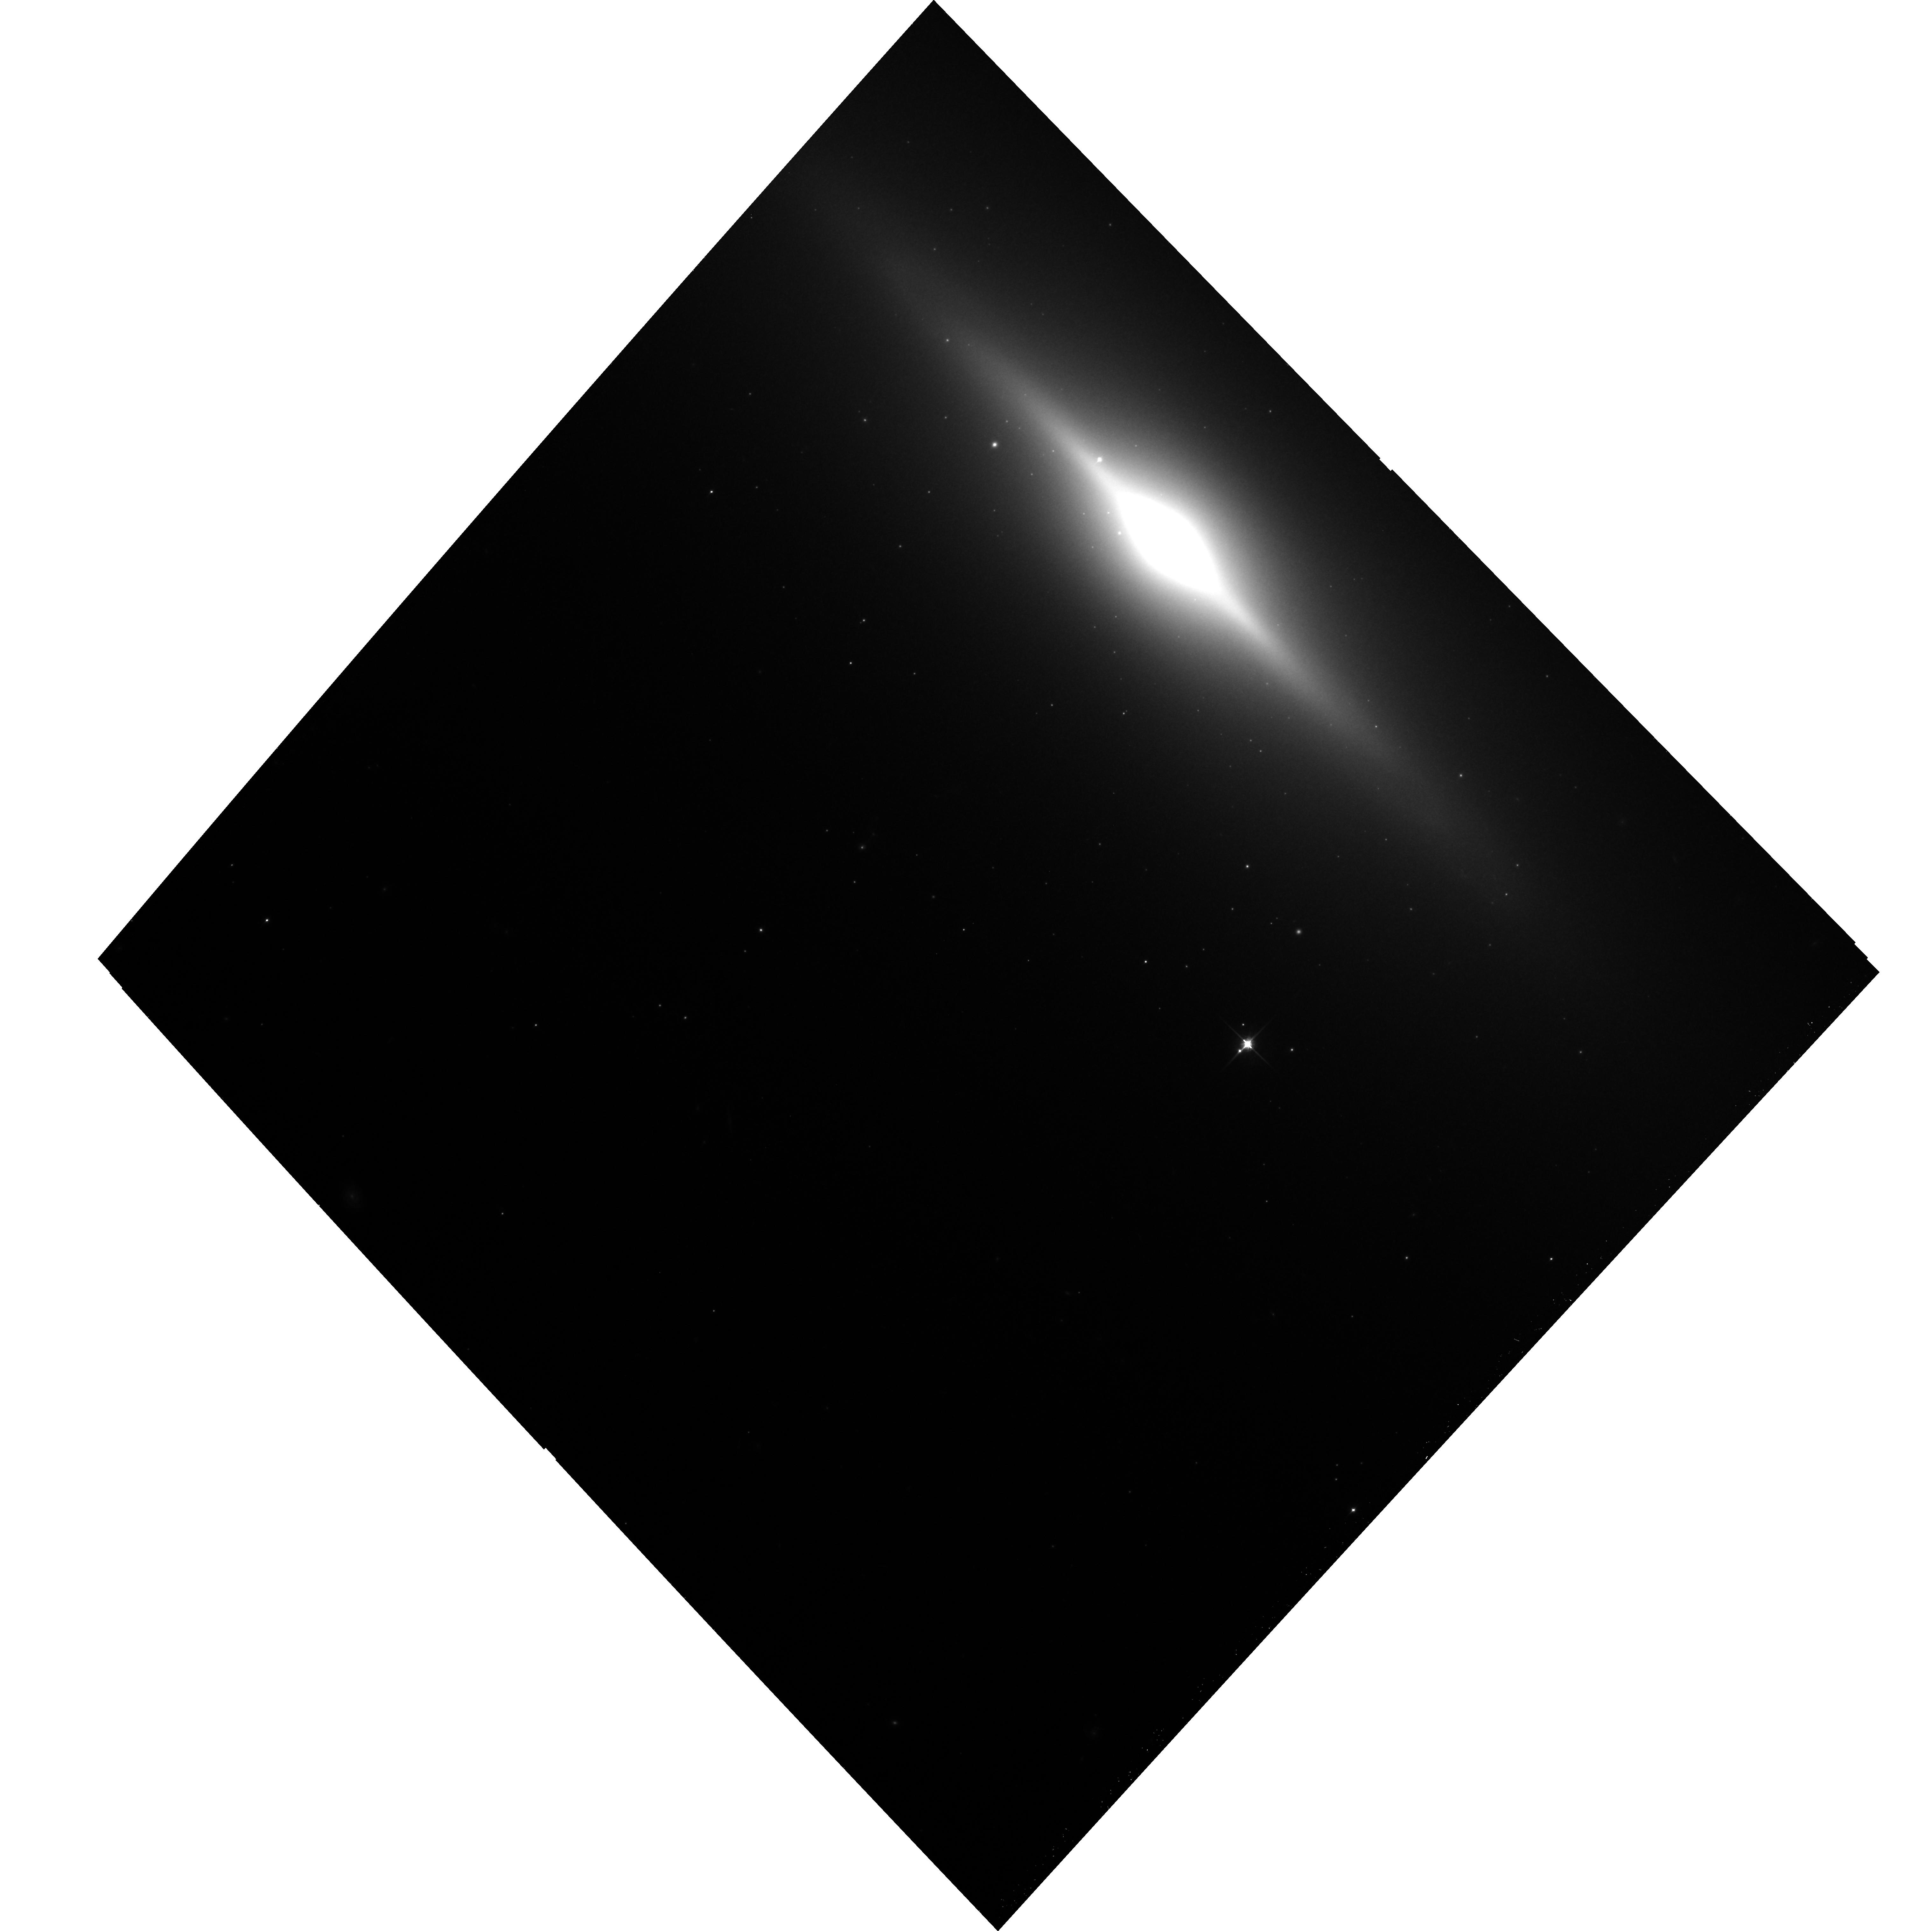
Target: NGC3115-POS3. Instrument: ACS/WFC. Filter: F850LP. Exposure: 19 min. Observation ID: hst_12759_03_acs_wfc_f850lp_jbvb03

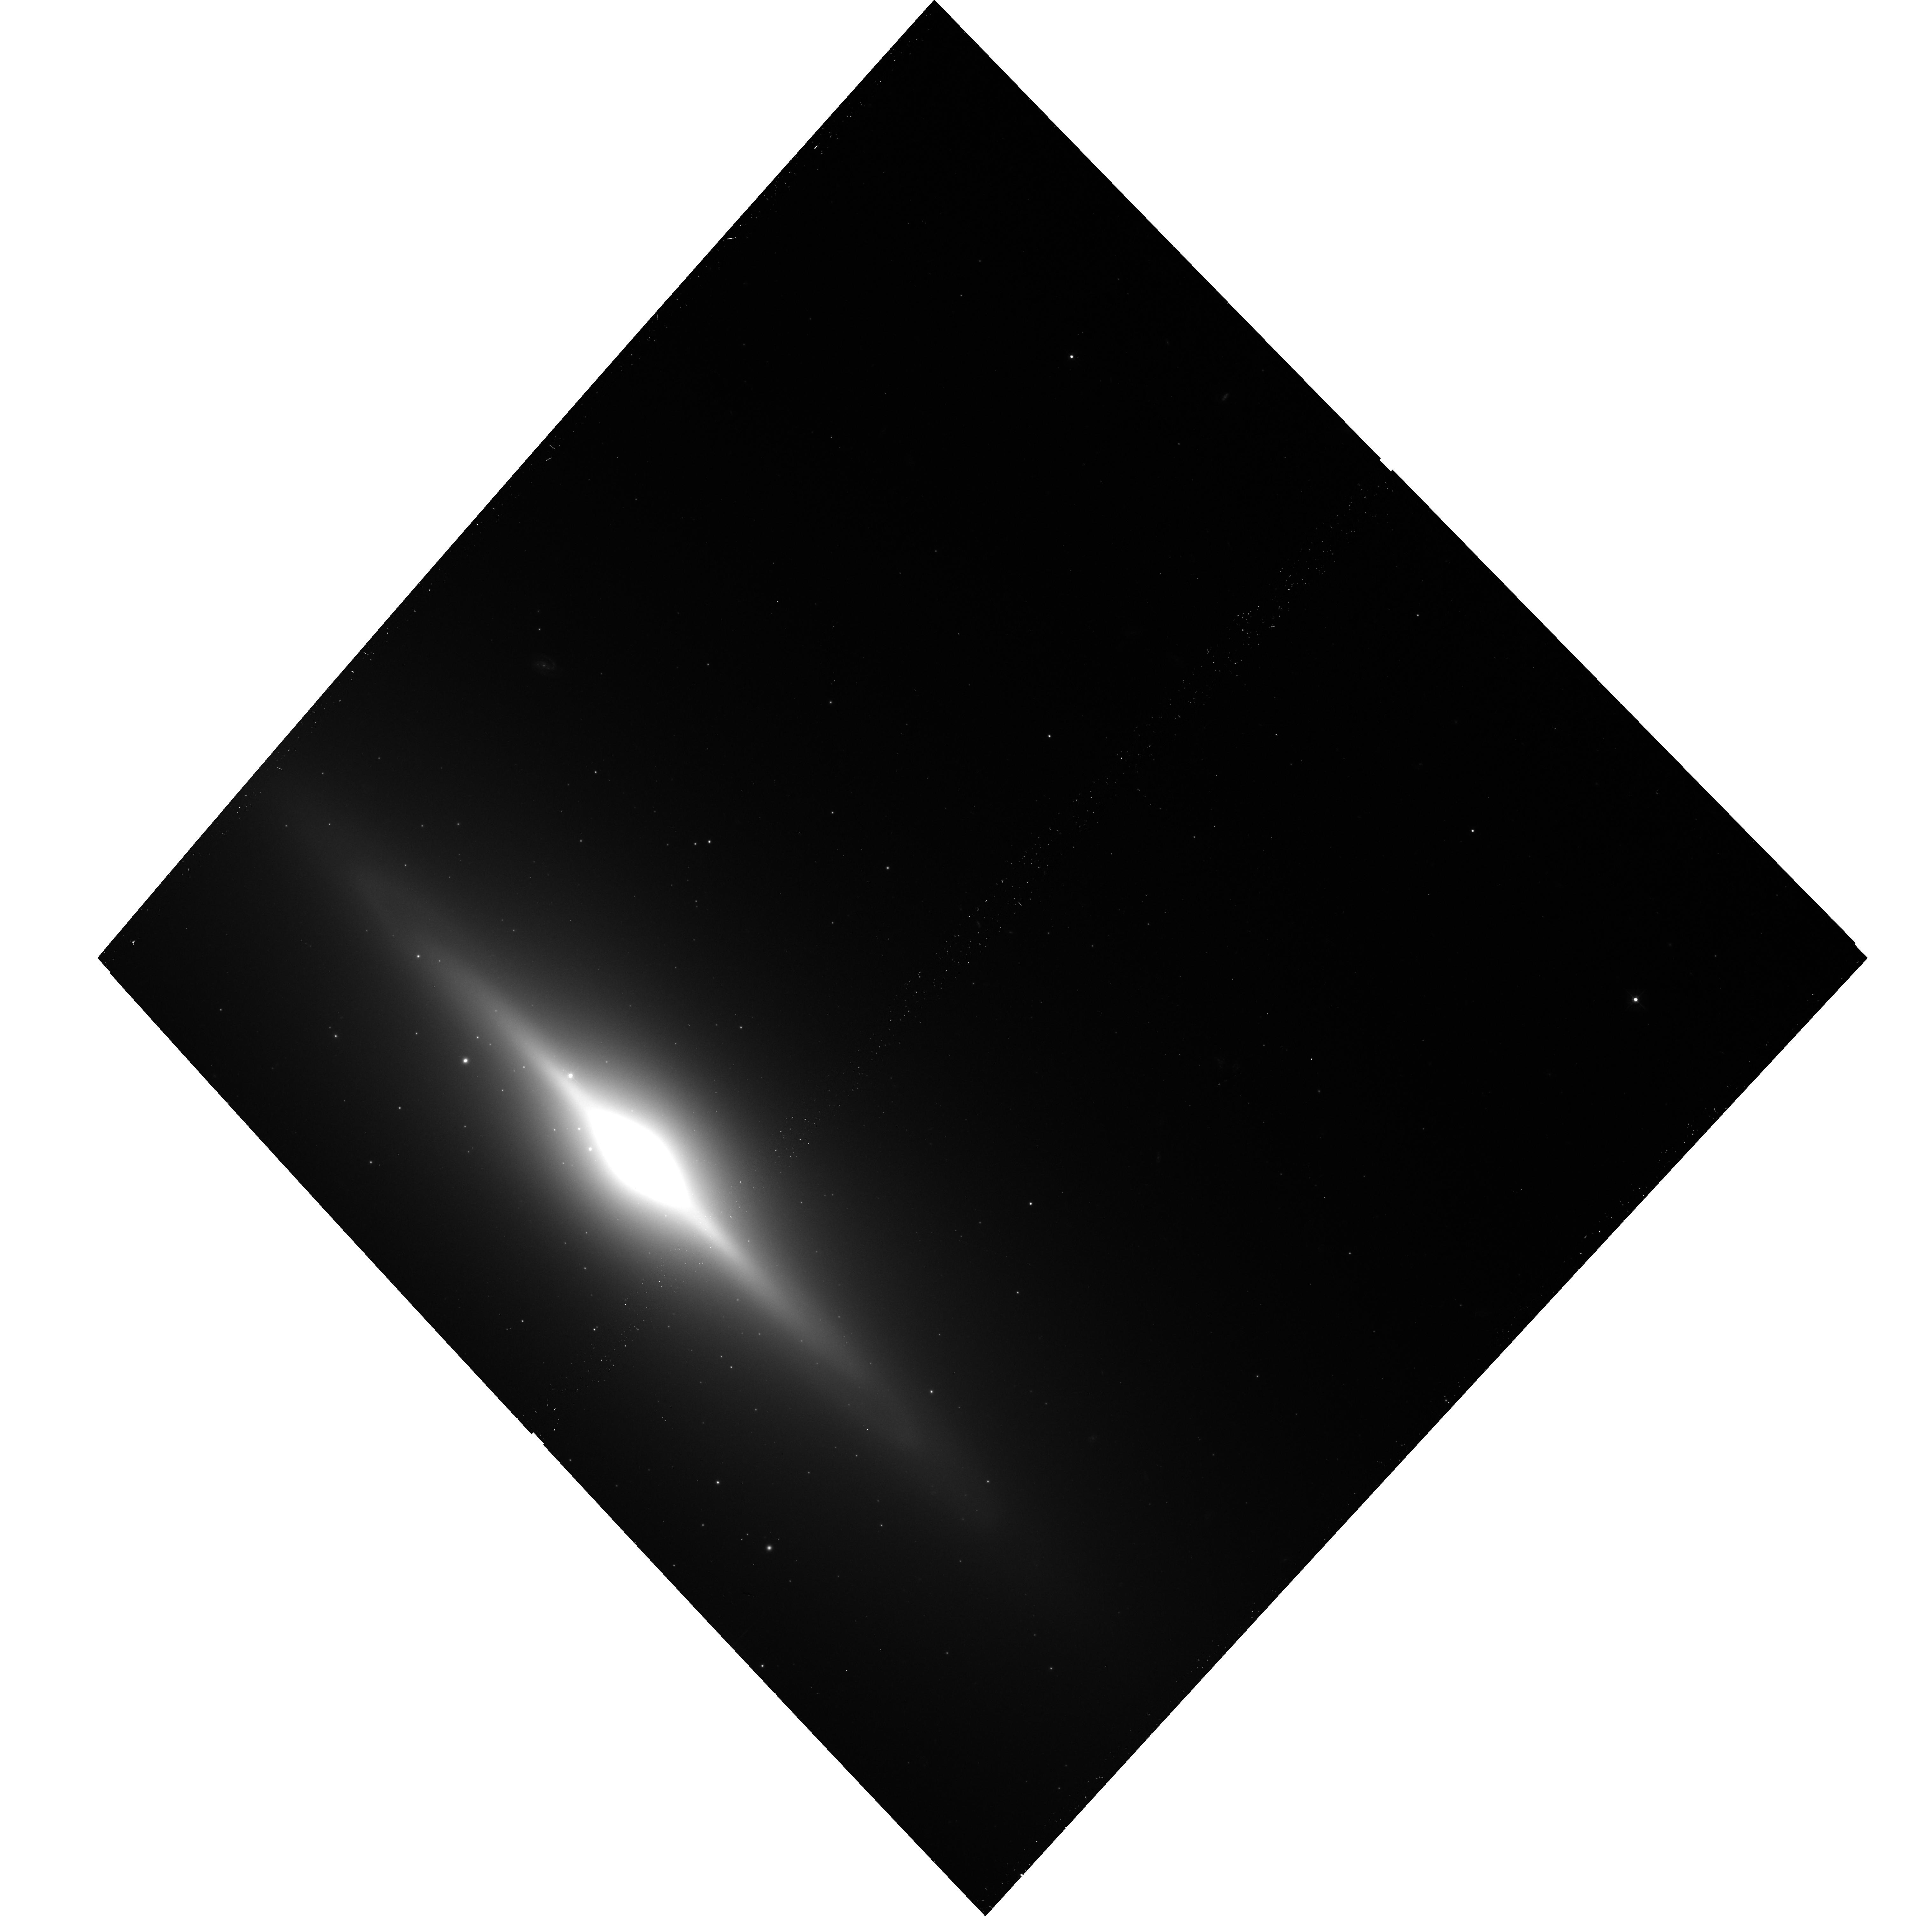
Target: NGC3115-POS4. Instrument: ACS/WFC. Filter: F475W. Exposure: 14 min. Observation ID: hst_12759_04_acs_wfc_f475w_jbvb04

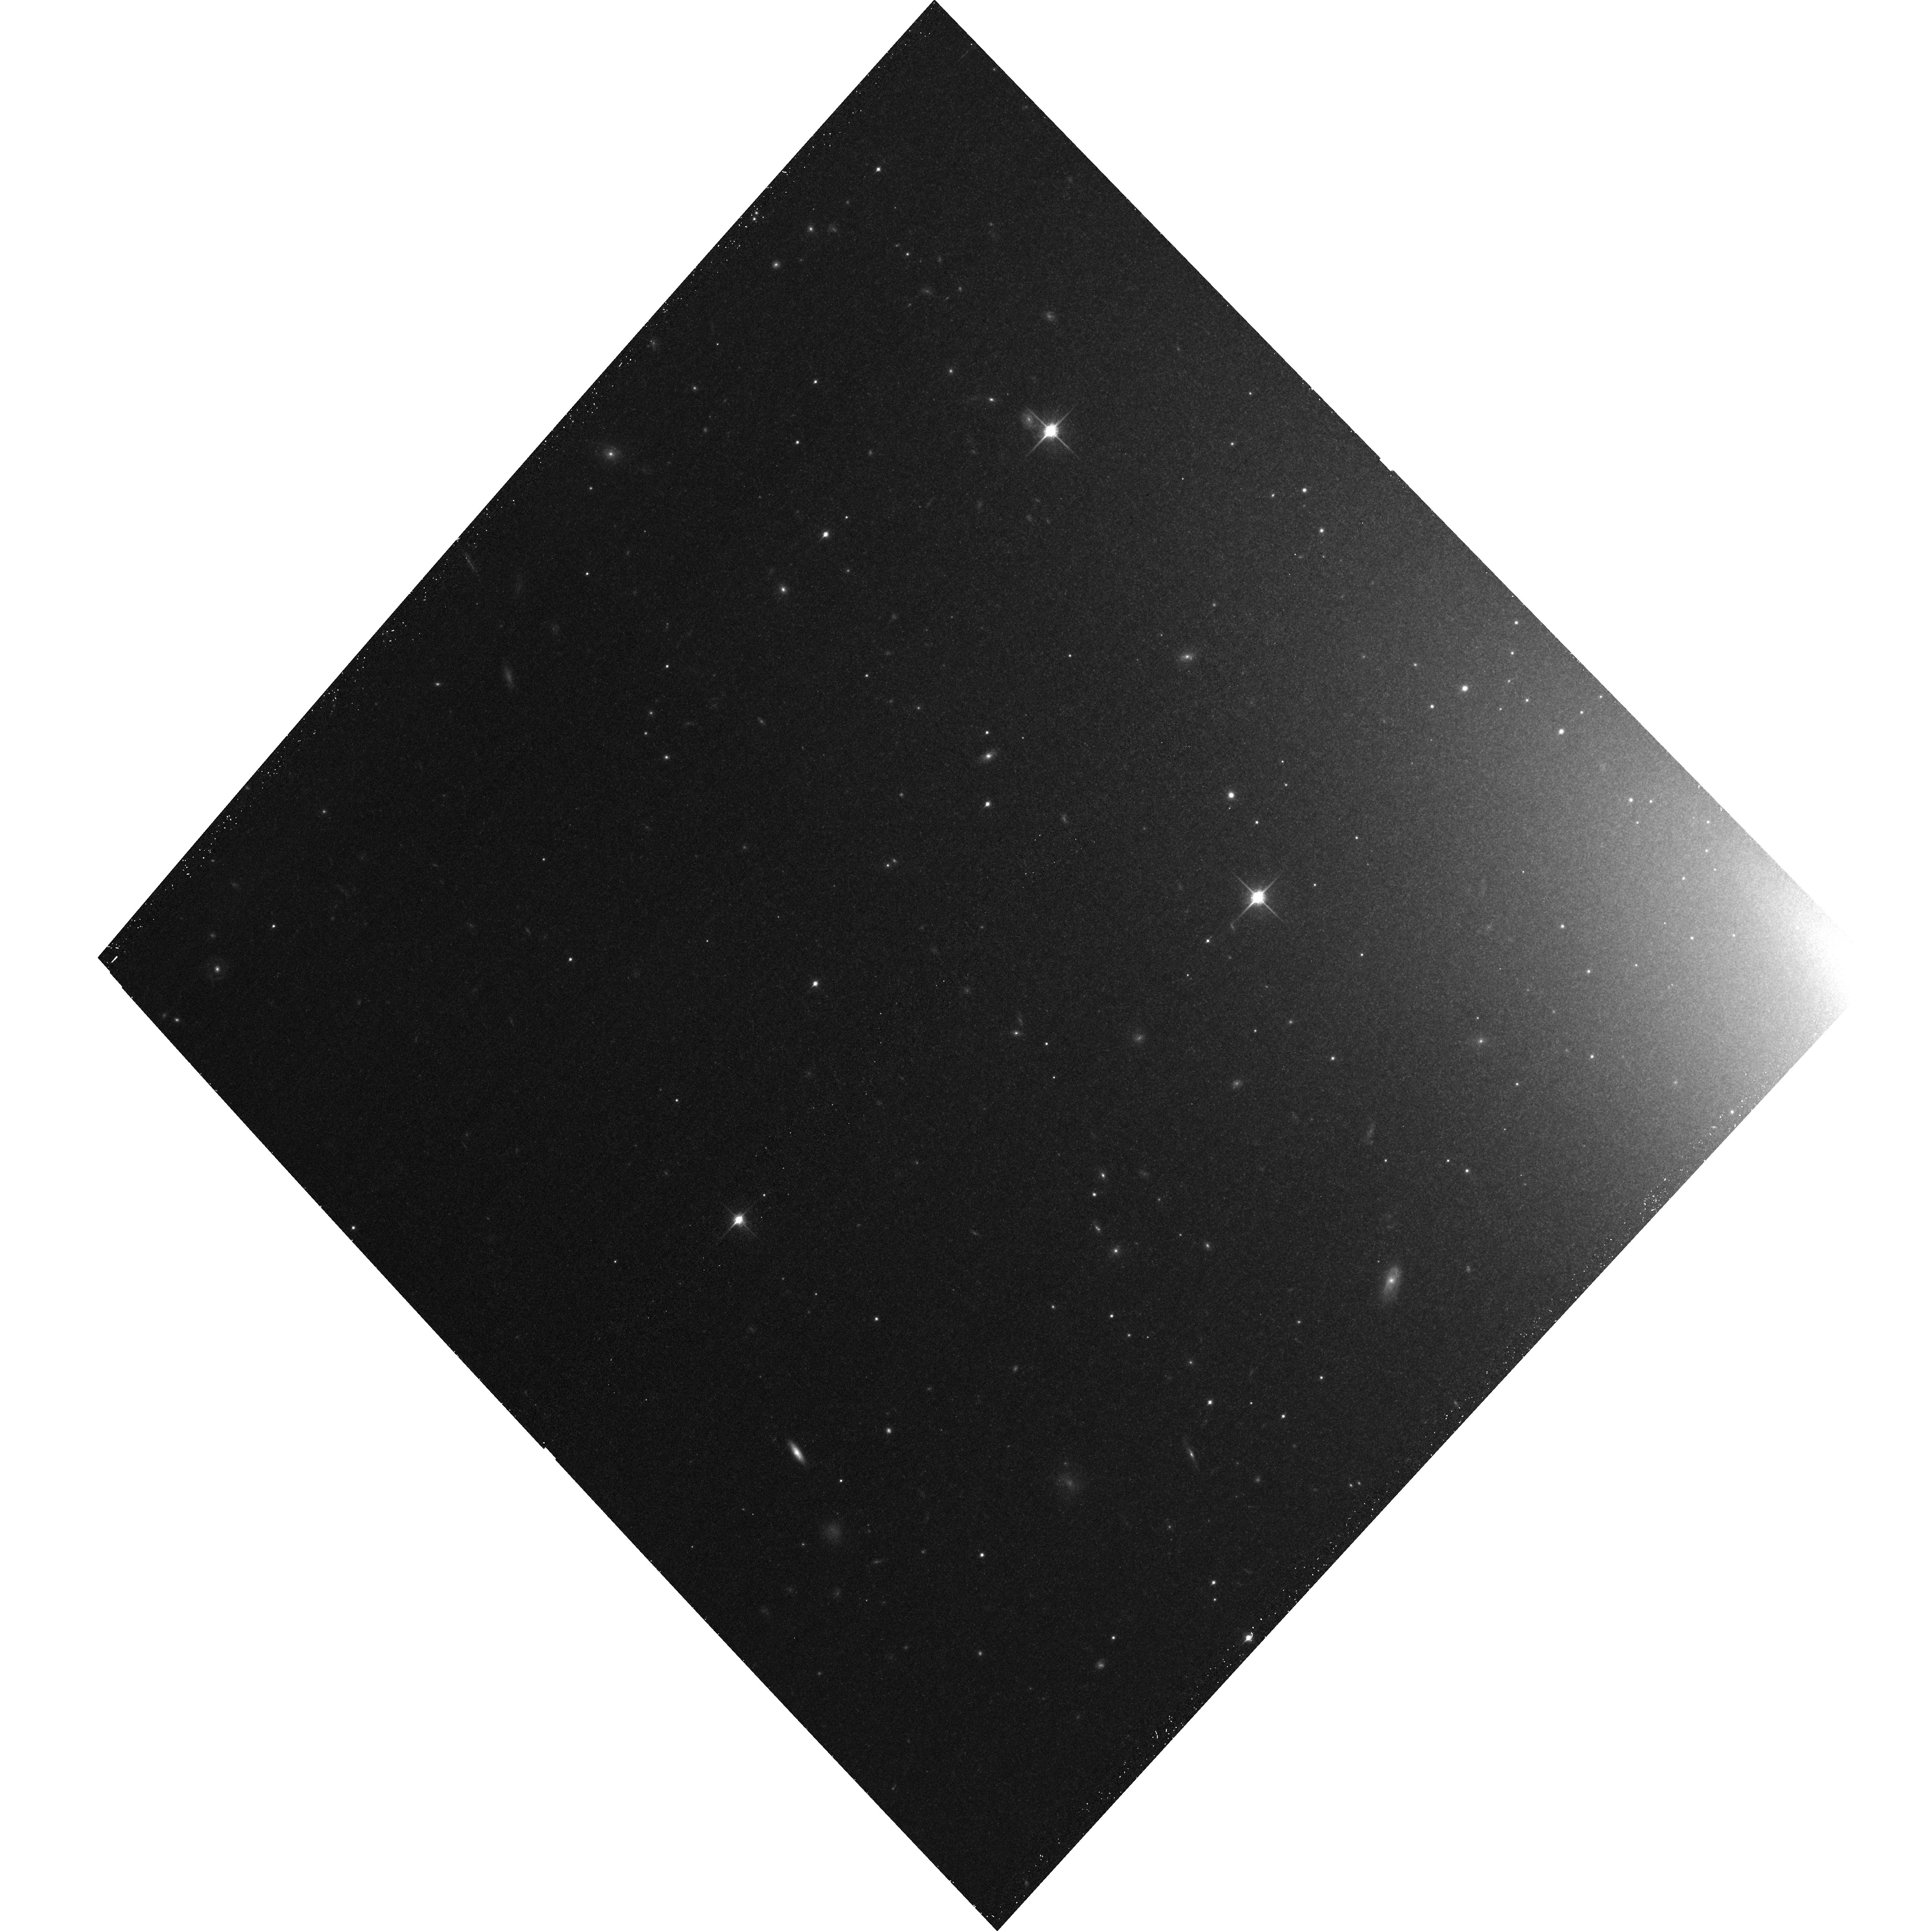
Target: NGC3115-POS1. Instrument: ACS/WFC. Filter: F850LP. Exposure: 20 min. Observation ID: hst_12759_01_acs_wfc_f850lp_jbvb01

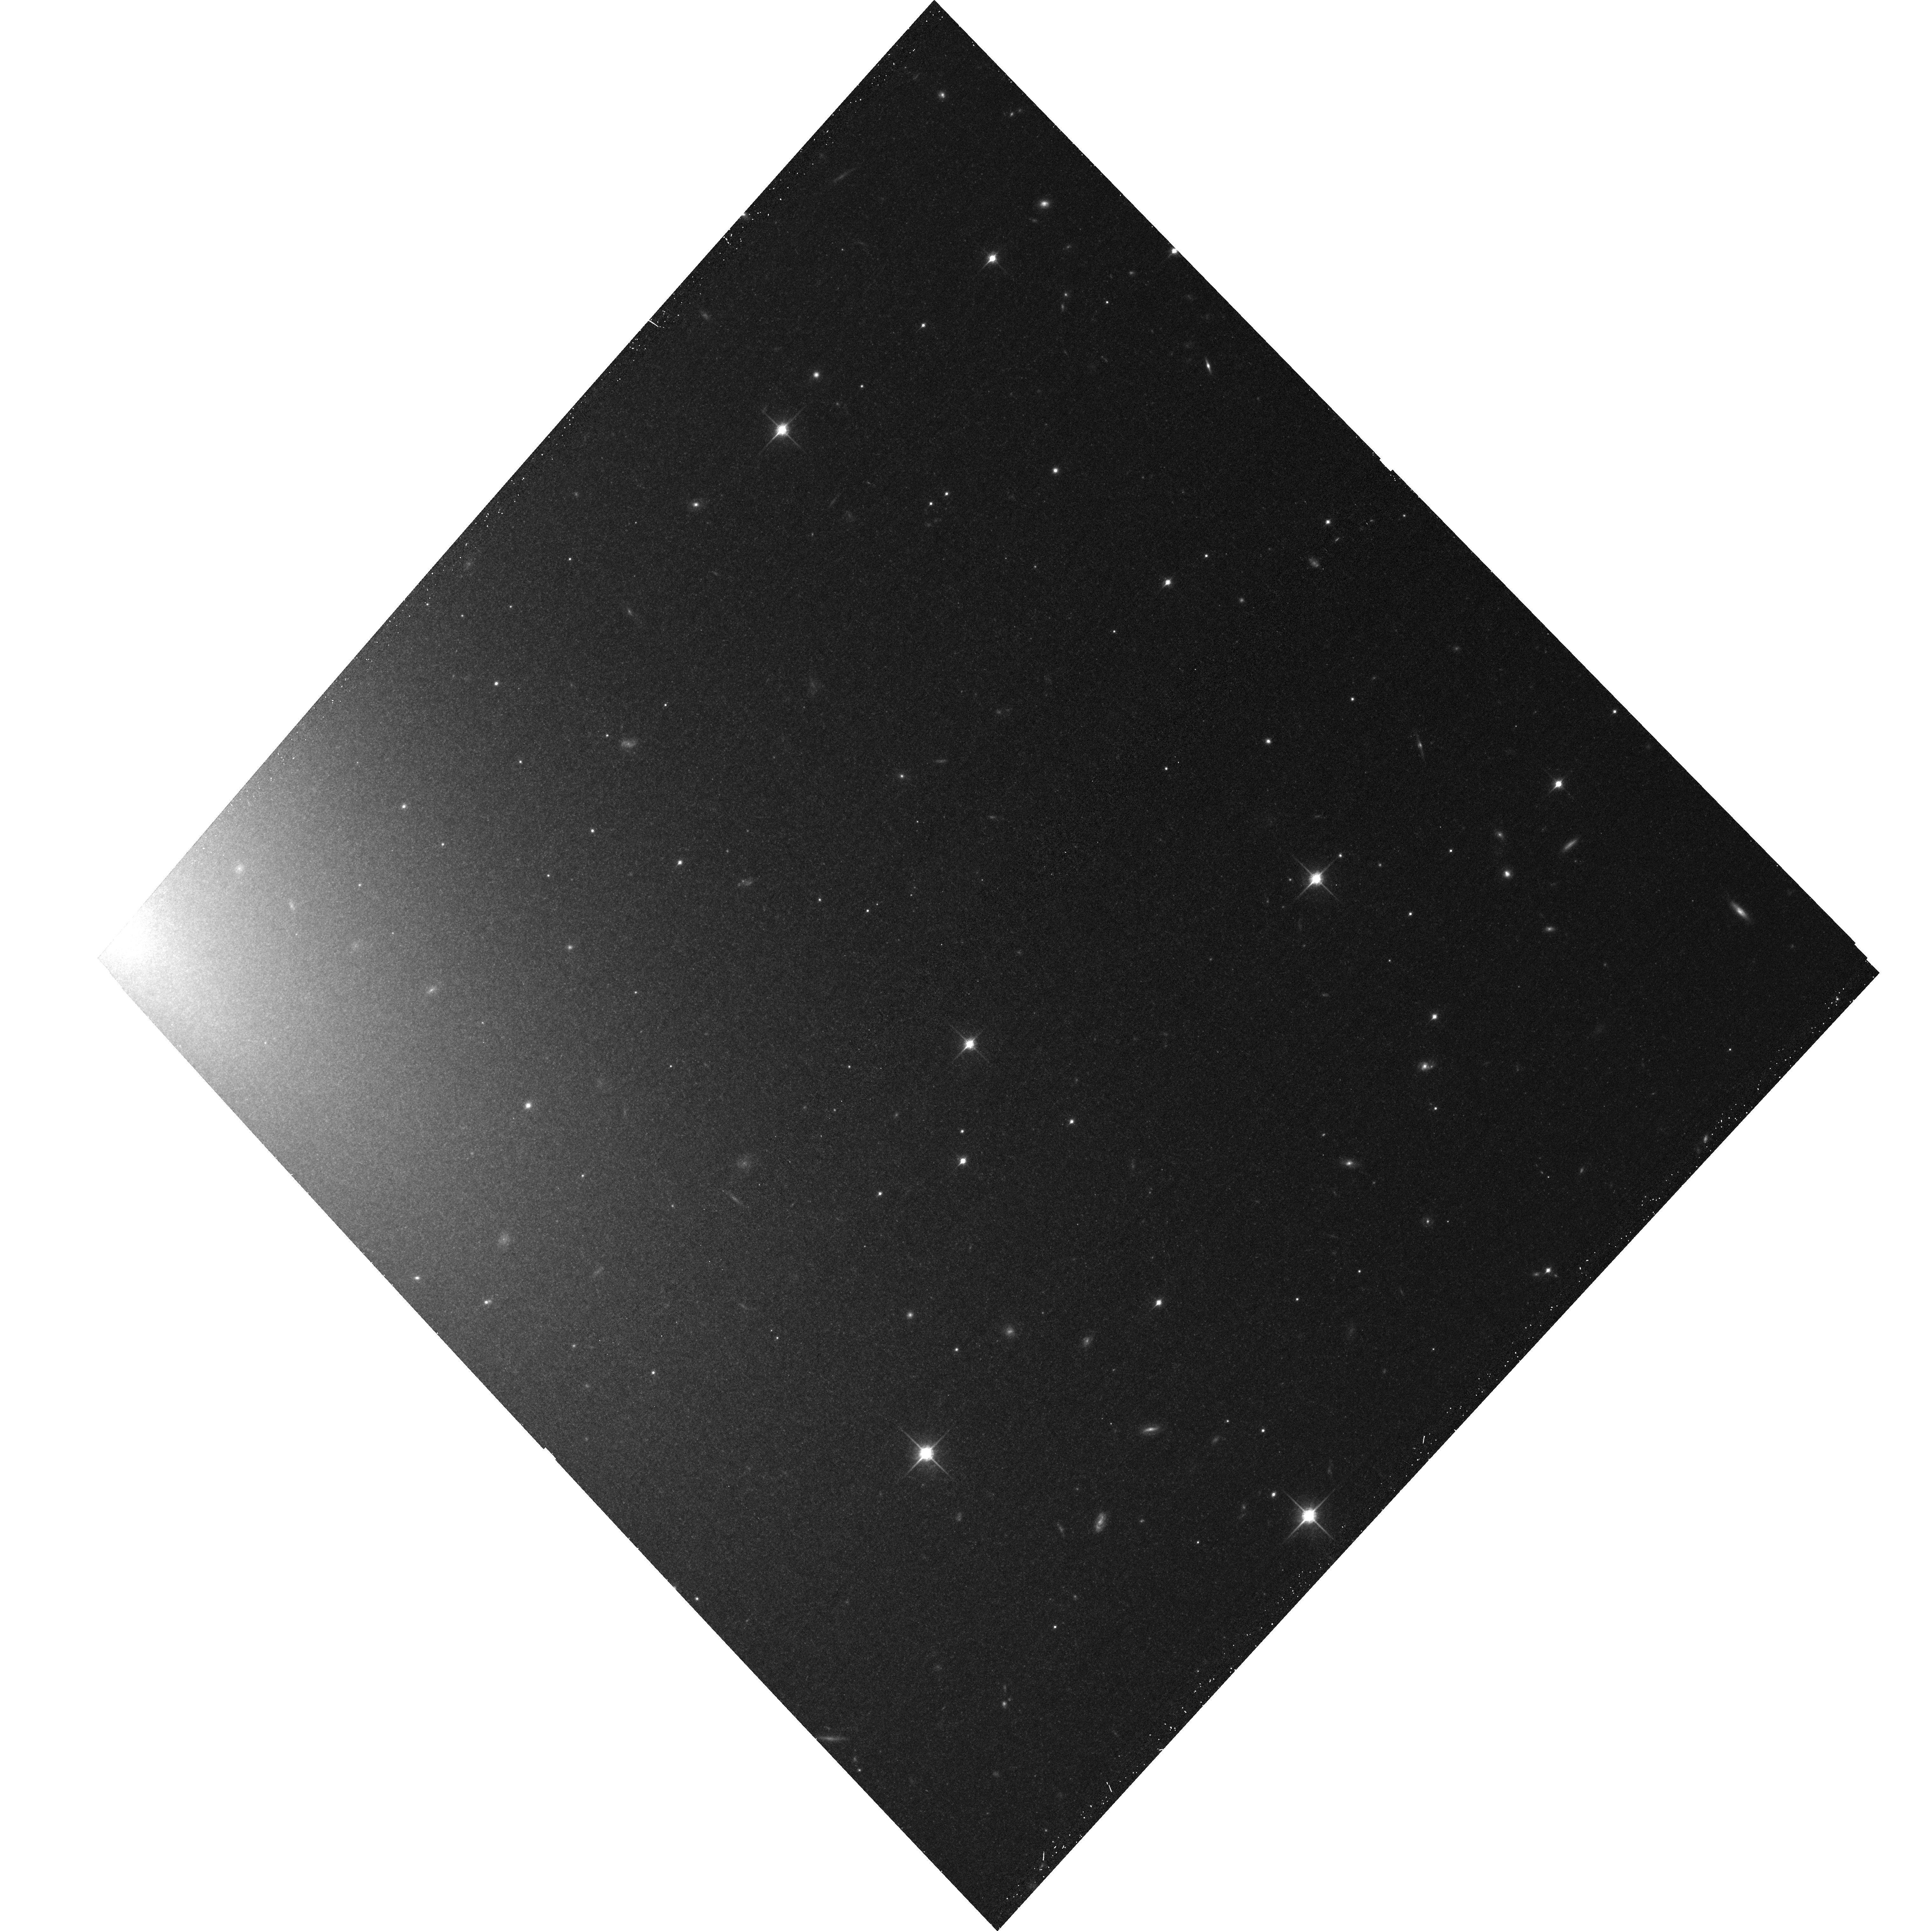
Target: NGC3115-POS6. Instrument: ACS/WFC. Filter: F850LP. Exposure: 20 min. Observation ID: hst_12759_06_acs_wfc_f850lp_jbvb06

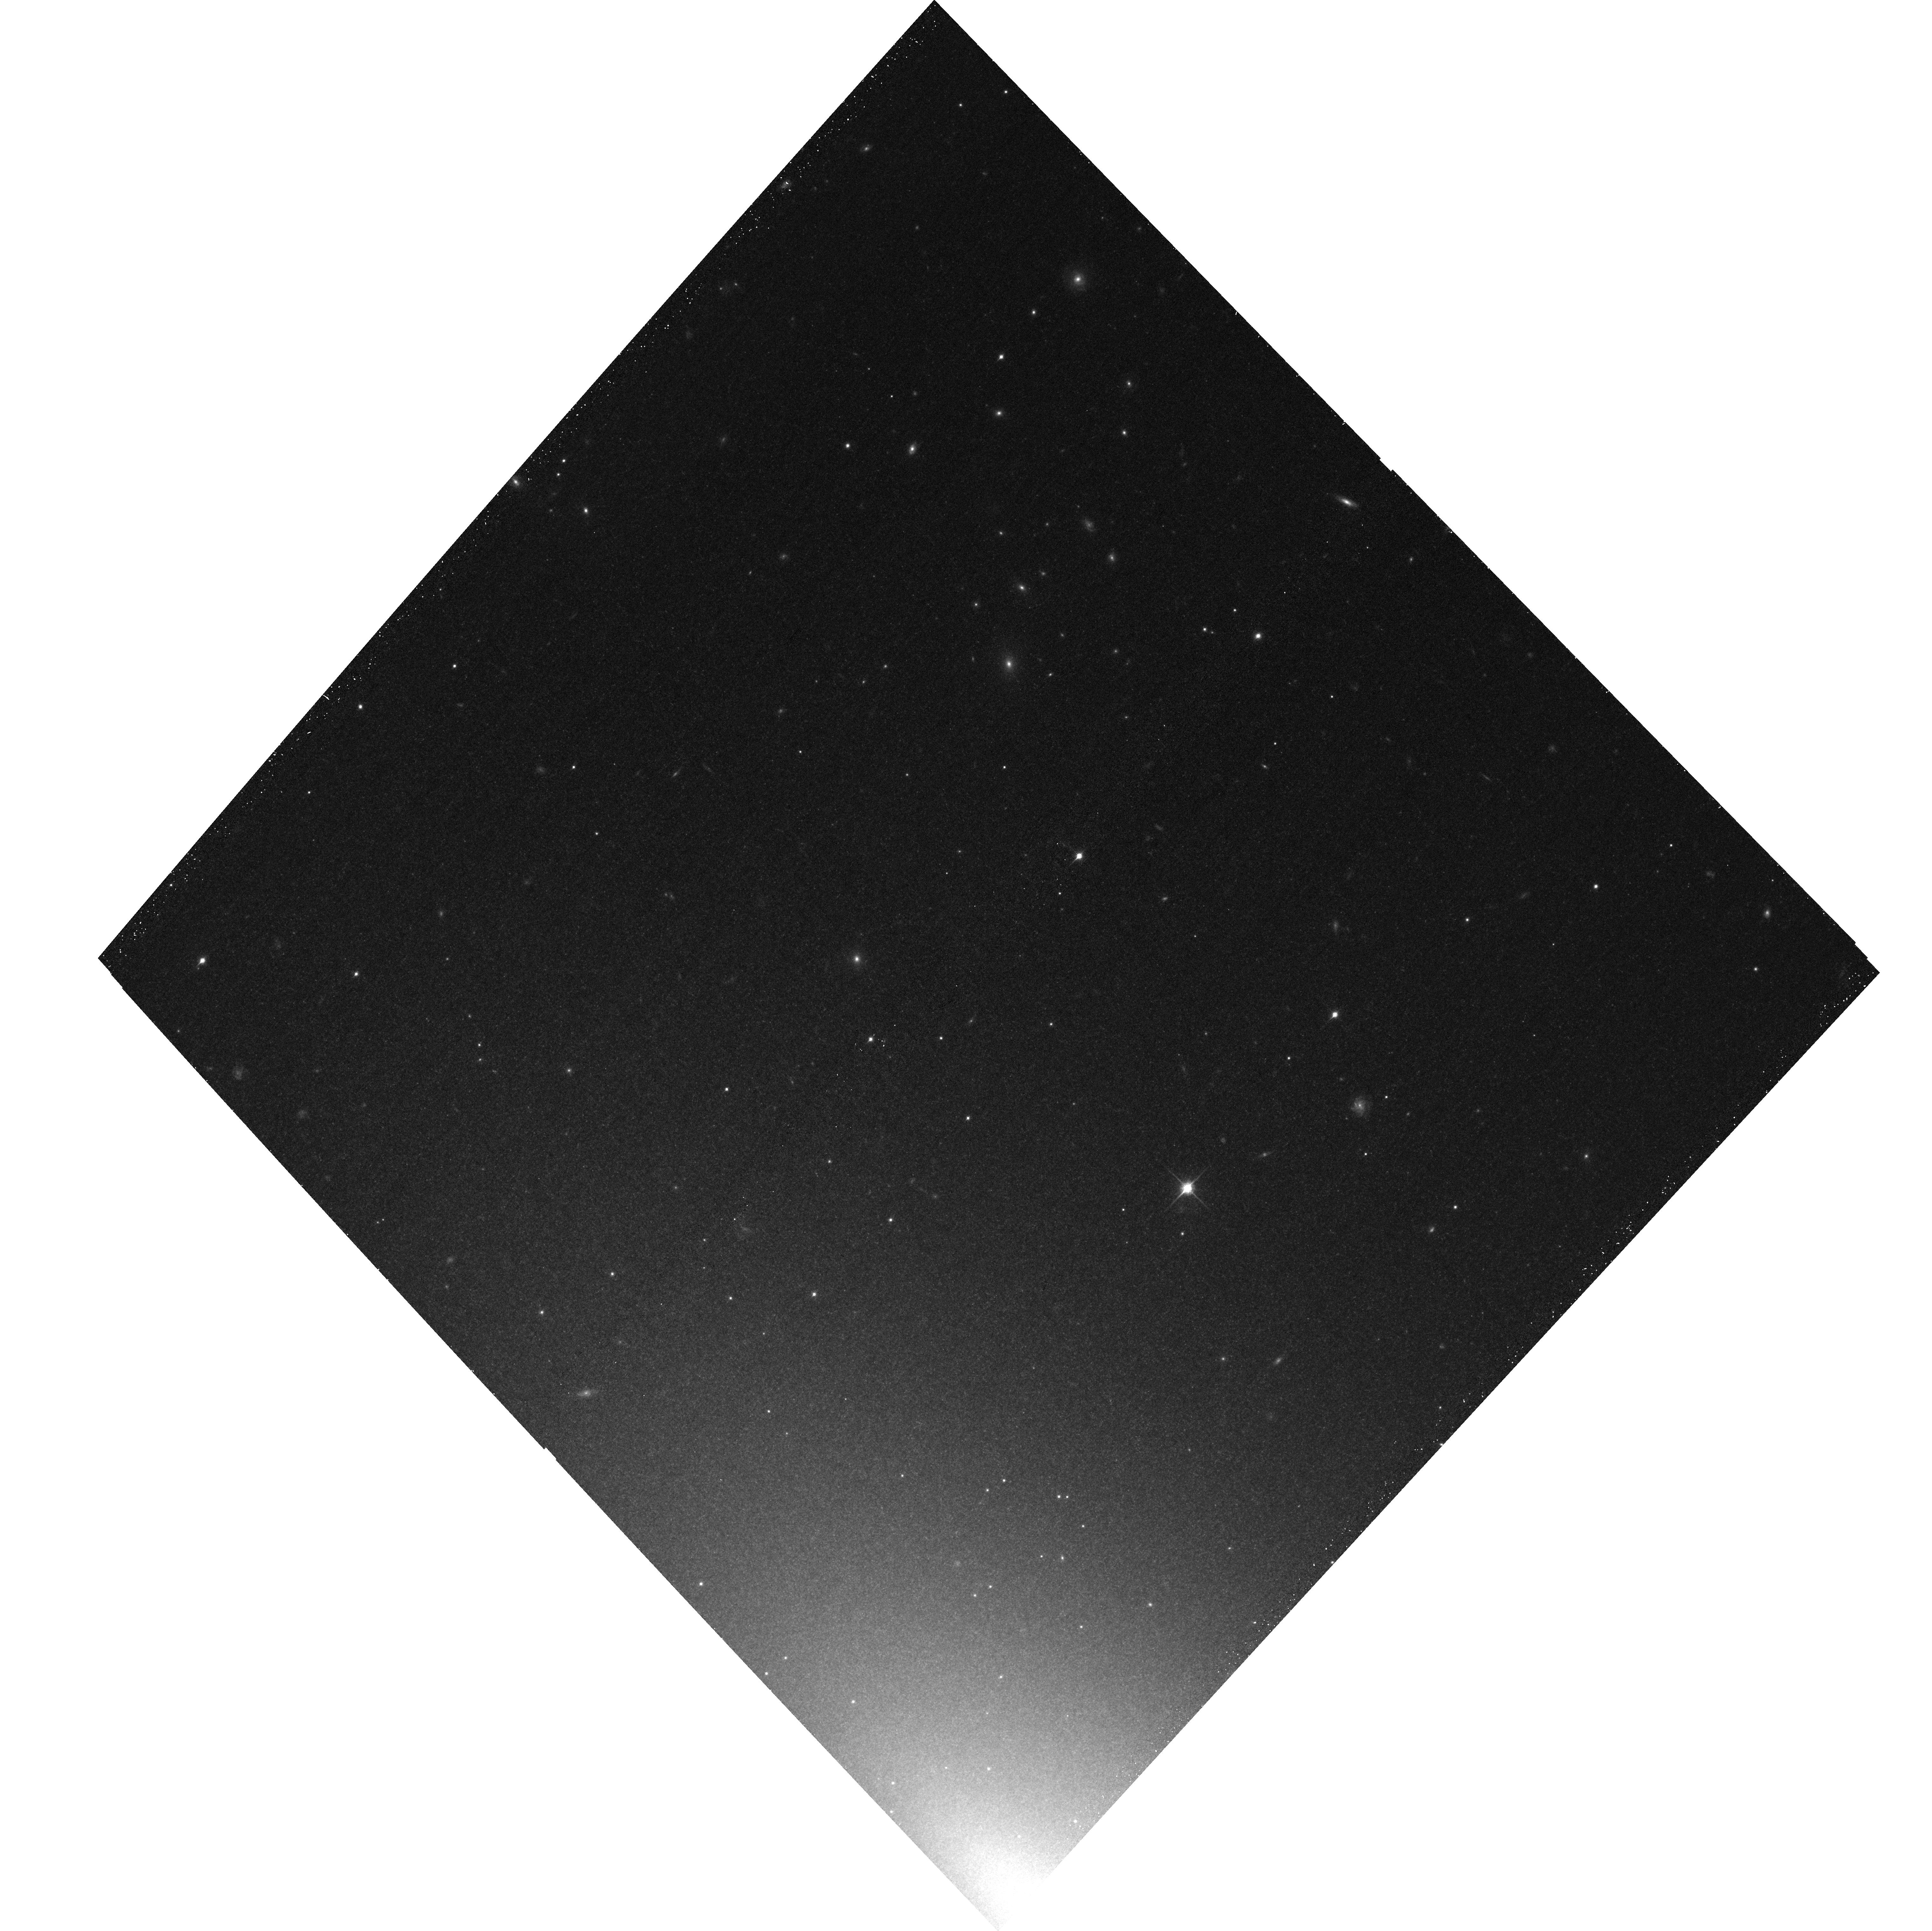
Target: NGC3115-POS2. Instrument: ACS/WFC. Filter: F850LP. Exposure: 20 min. Observation ID: hst_12759_02_acs_wfc_f850lp_jbvb02

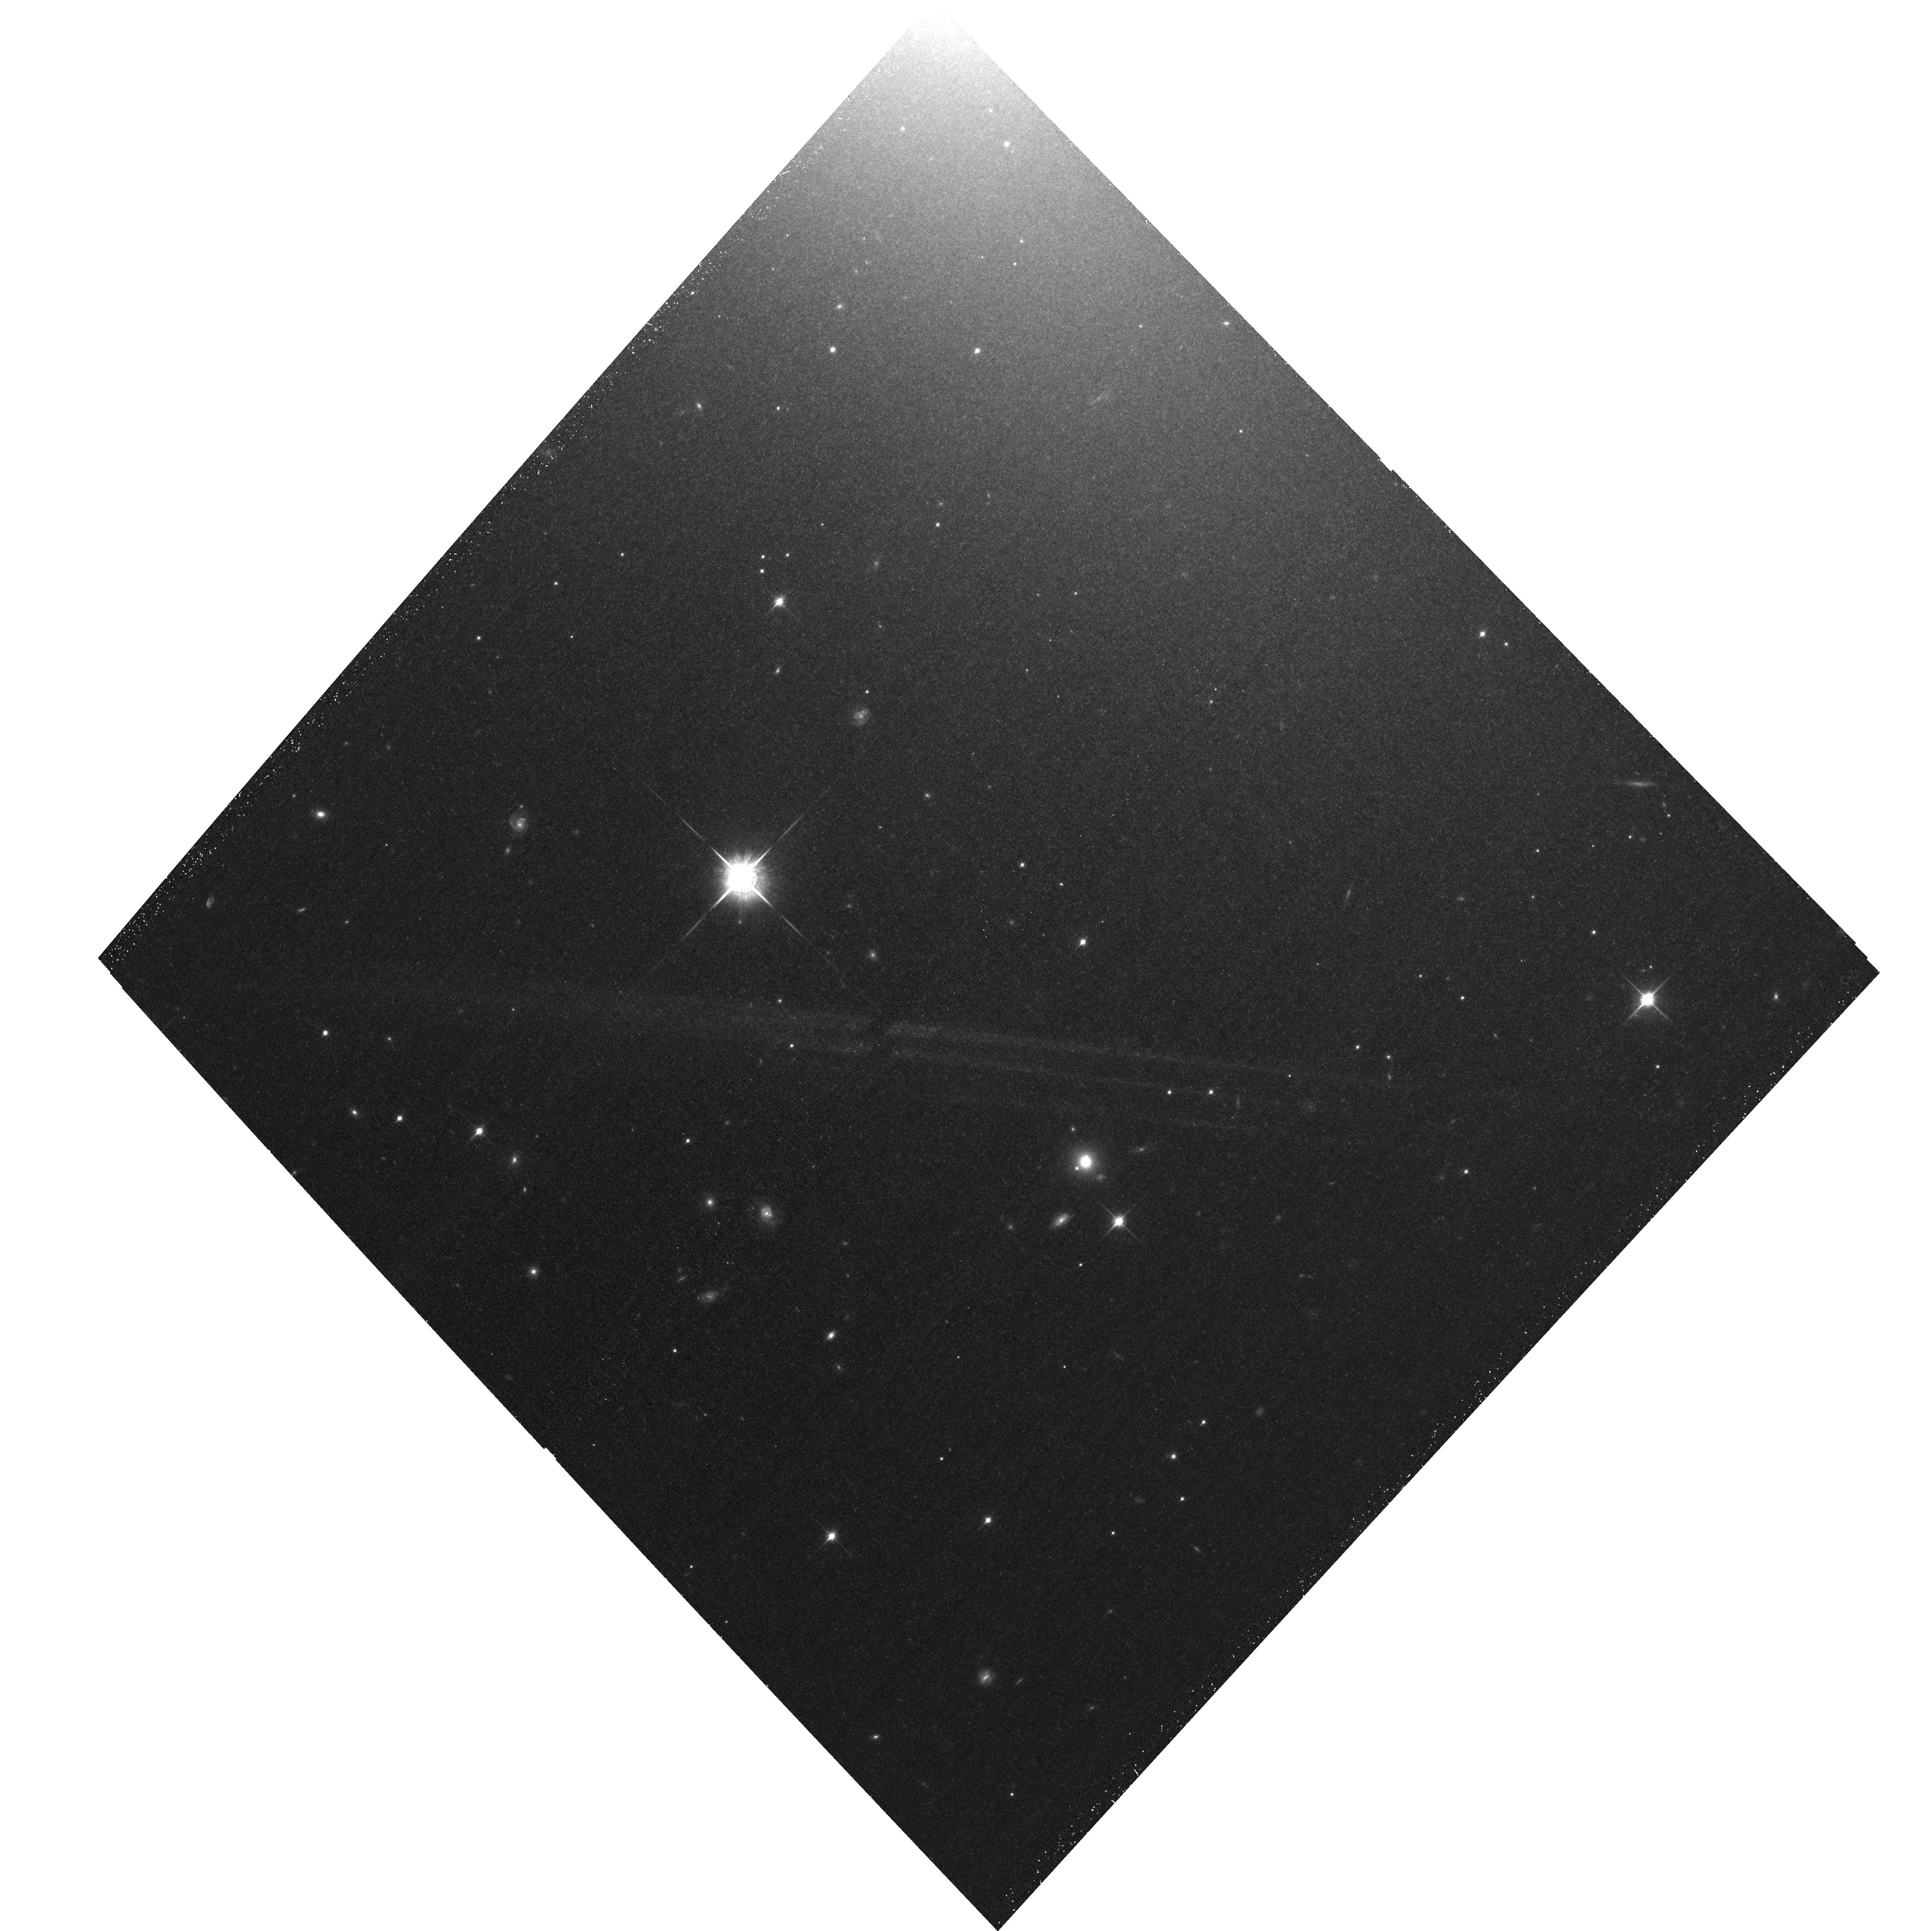
Target: NGC3115-POS5. Instrument: ACS/WFC. Filter: F850LP. Exposure: 20 min. Observation ID: hst_12759_05_acs_wfc_f850lp_jbvb05

A Chandra Legacy Project to Resolve the Accretion Flow of Gas Captured by a Supermassive Black Hole (PI: Irwin, Jimmy A.)

We propose a 1 Msec observation of the hot gas around the supermassive black hole at the center of the nearby S0 galaxy NGC3115 in order to place the first direct observational constraints on the temperature and density structure of an accretion flow inside the Bondi radius of a black hole. These temperature/density constraints will provide a critical test for competing inefficient accretion flow theories. The large angular Bondi radius of this black hole provides the *only* opportunity to perform such a test of inefficient accretion flow theory in the Chandra era and the foreseeable future. An additional benefit of this long observation is that it will also provide the deepest look of the X-ray binary population of a normal early-type galaxy to date.